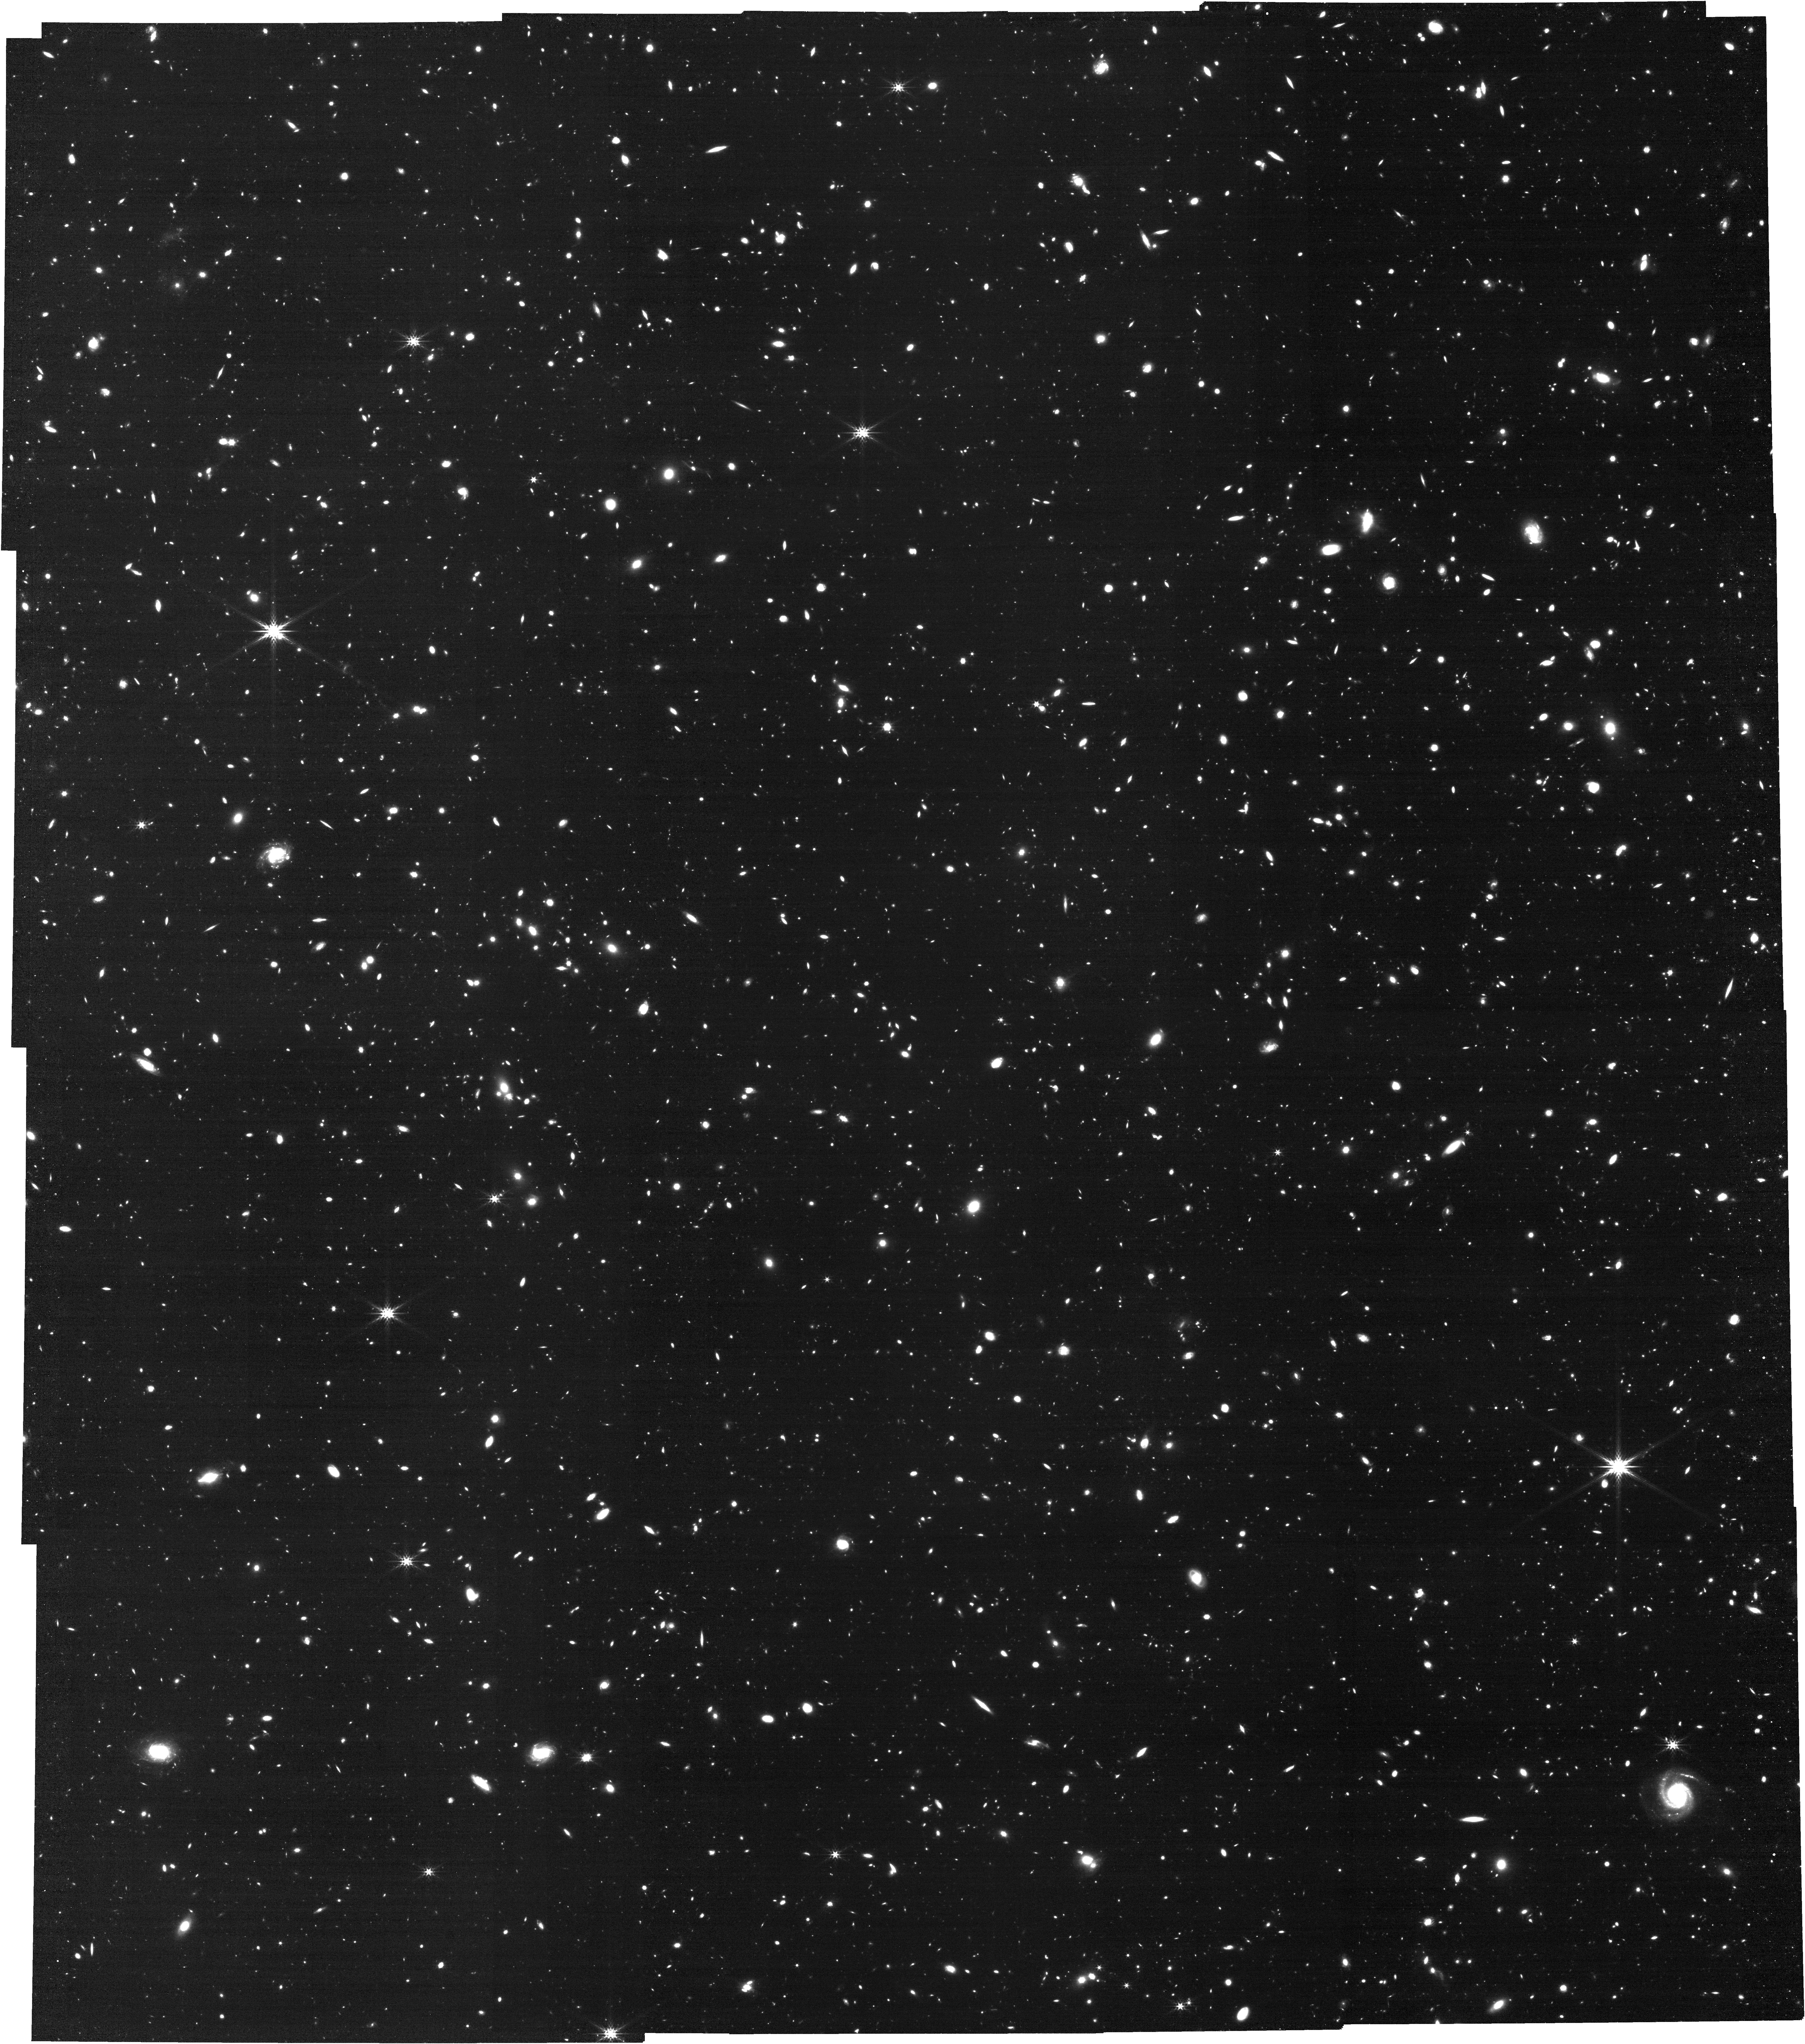
Target: GOODS-N-CENTER. Instrument: NIRCAM. Filter: F444W. Exposure: 2.1 h. Observation ID: jw07404-o001_t001_nircam_clear-f444w

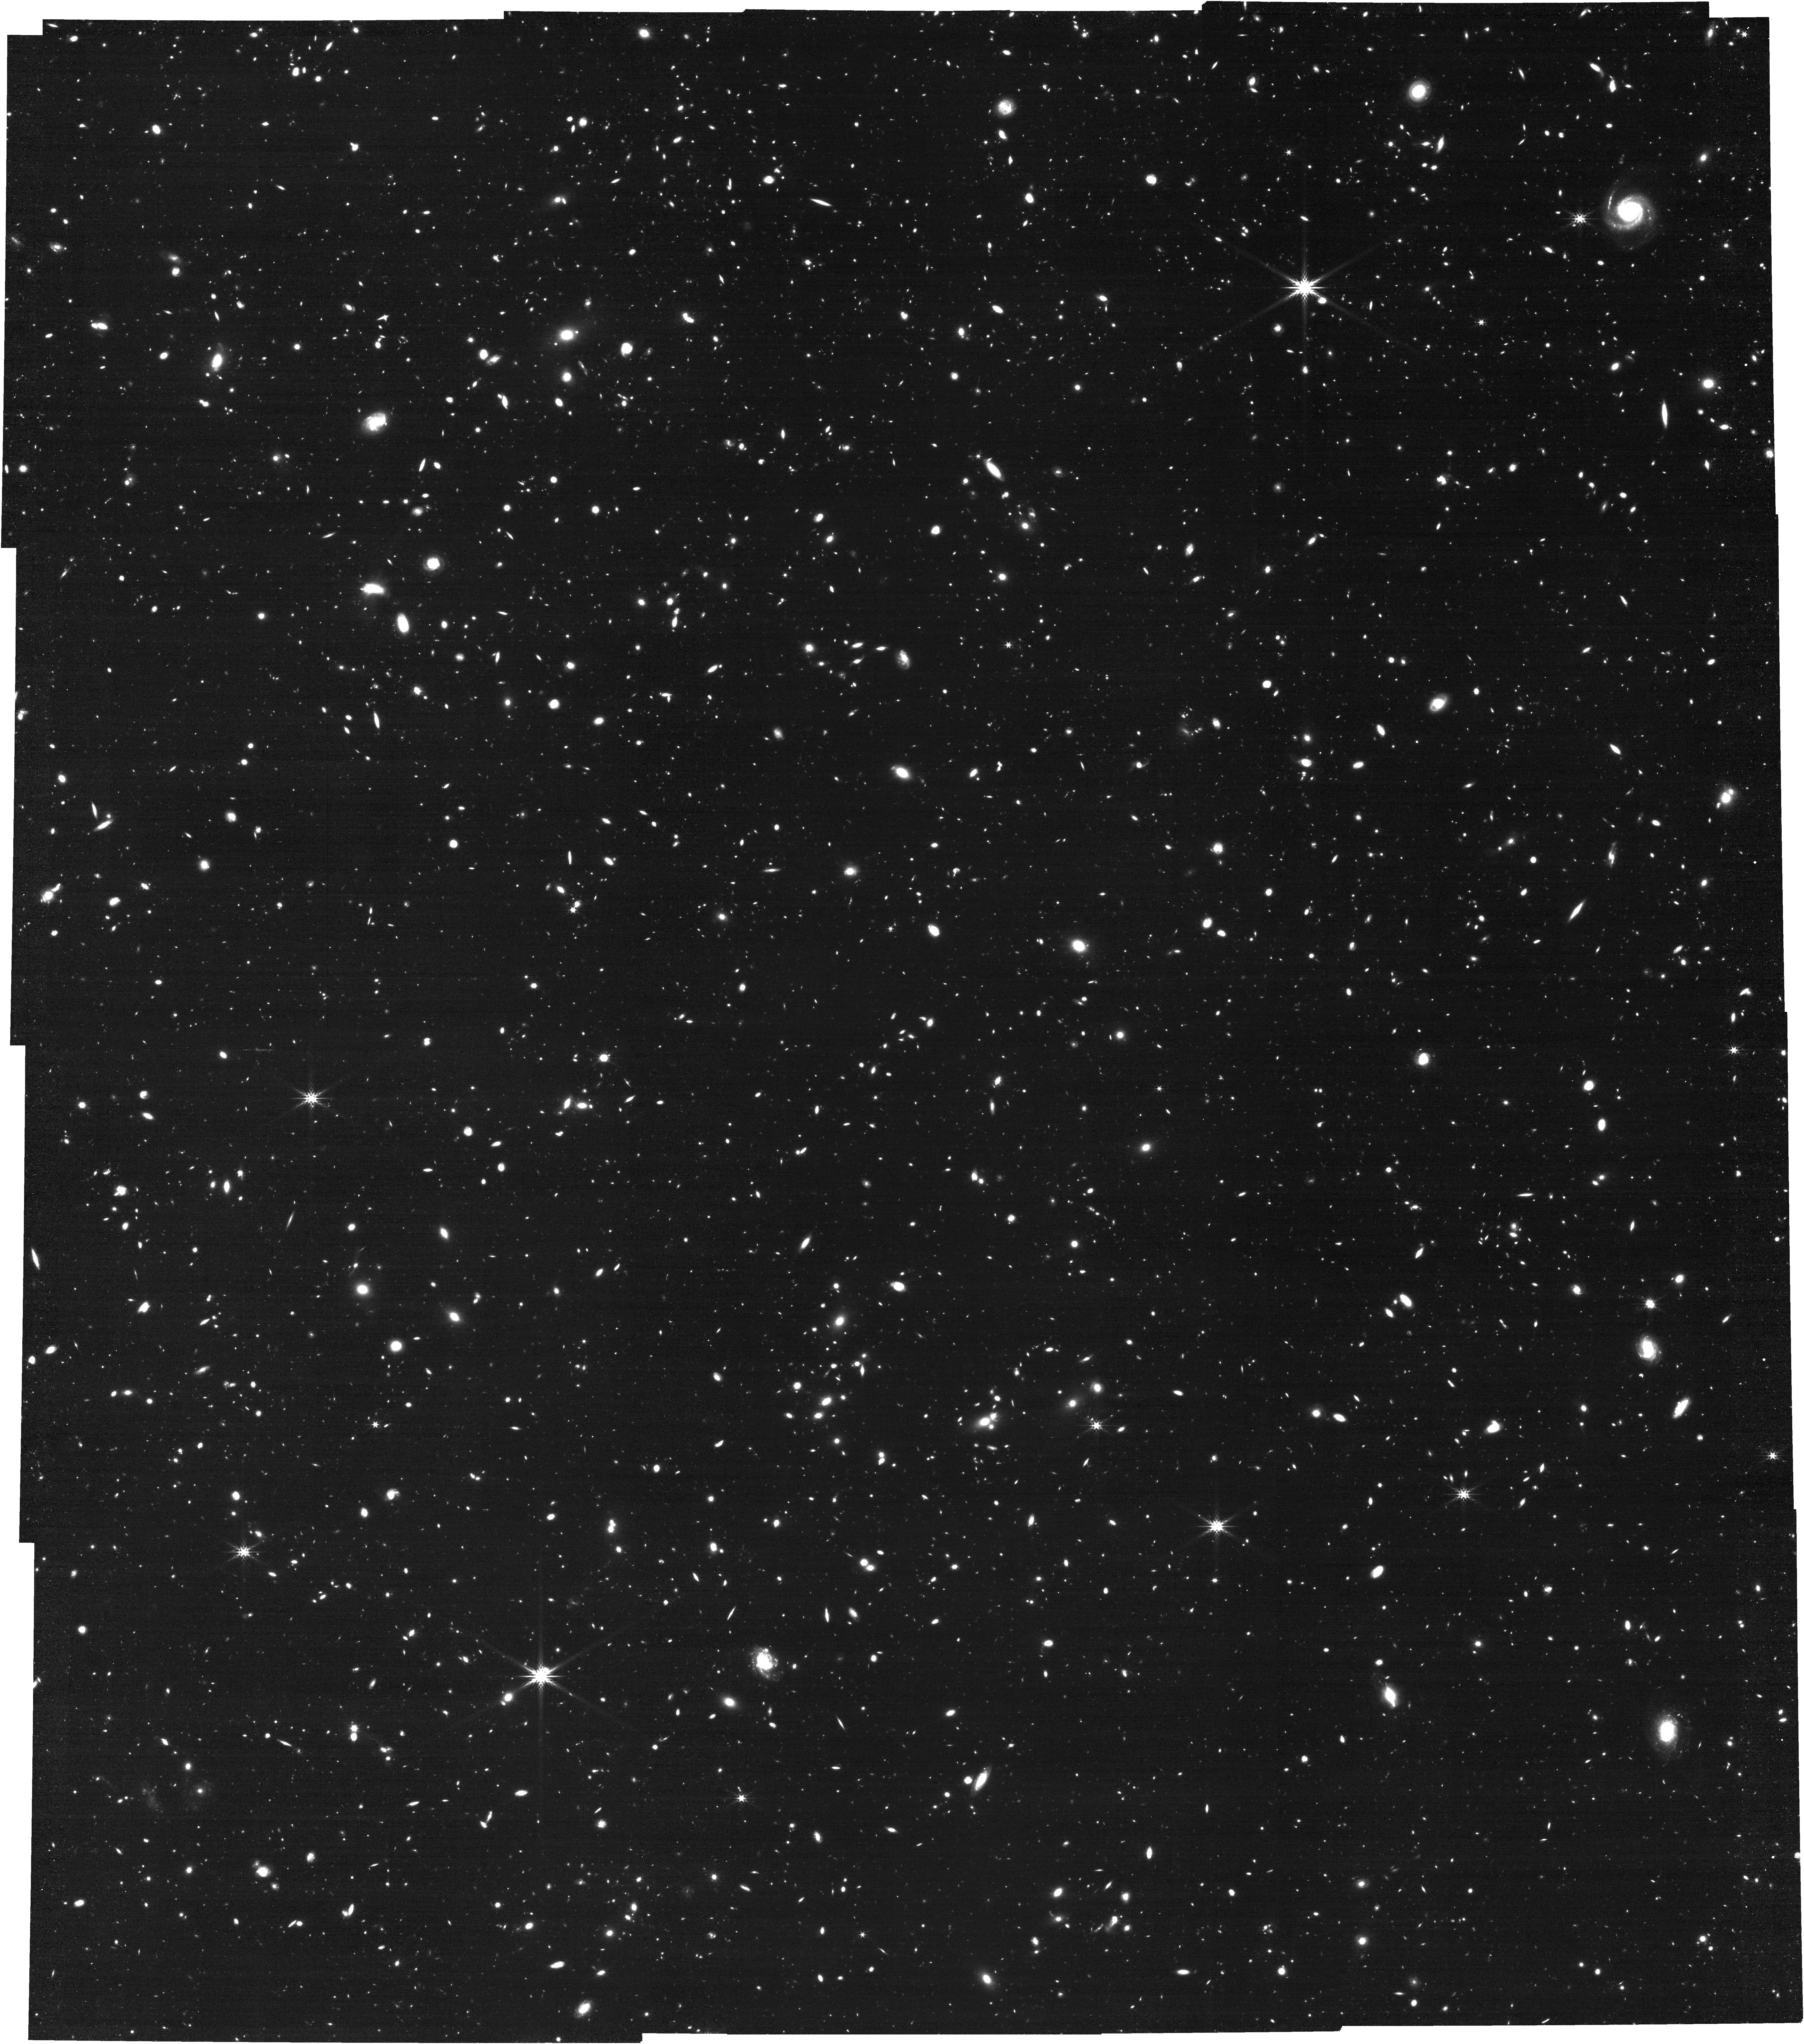
Target: GOODS-N-CENTER. Instrument: NIRCAM. Filter: F444W. Exposure: 2.1 h. Observation ID: jw07404-o003_t001_nircam_clear-f444w

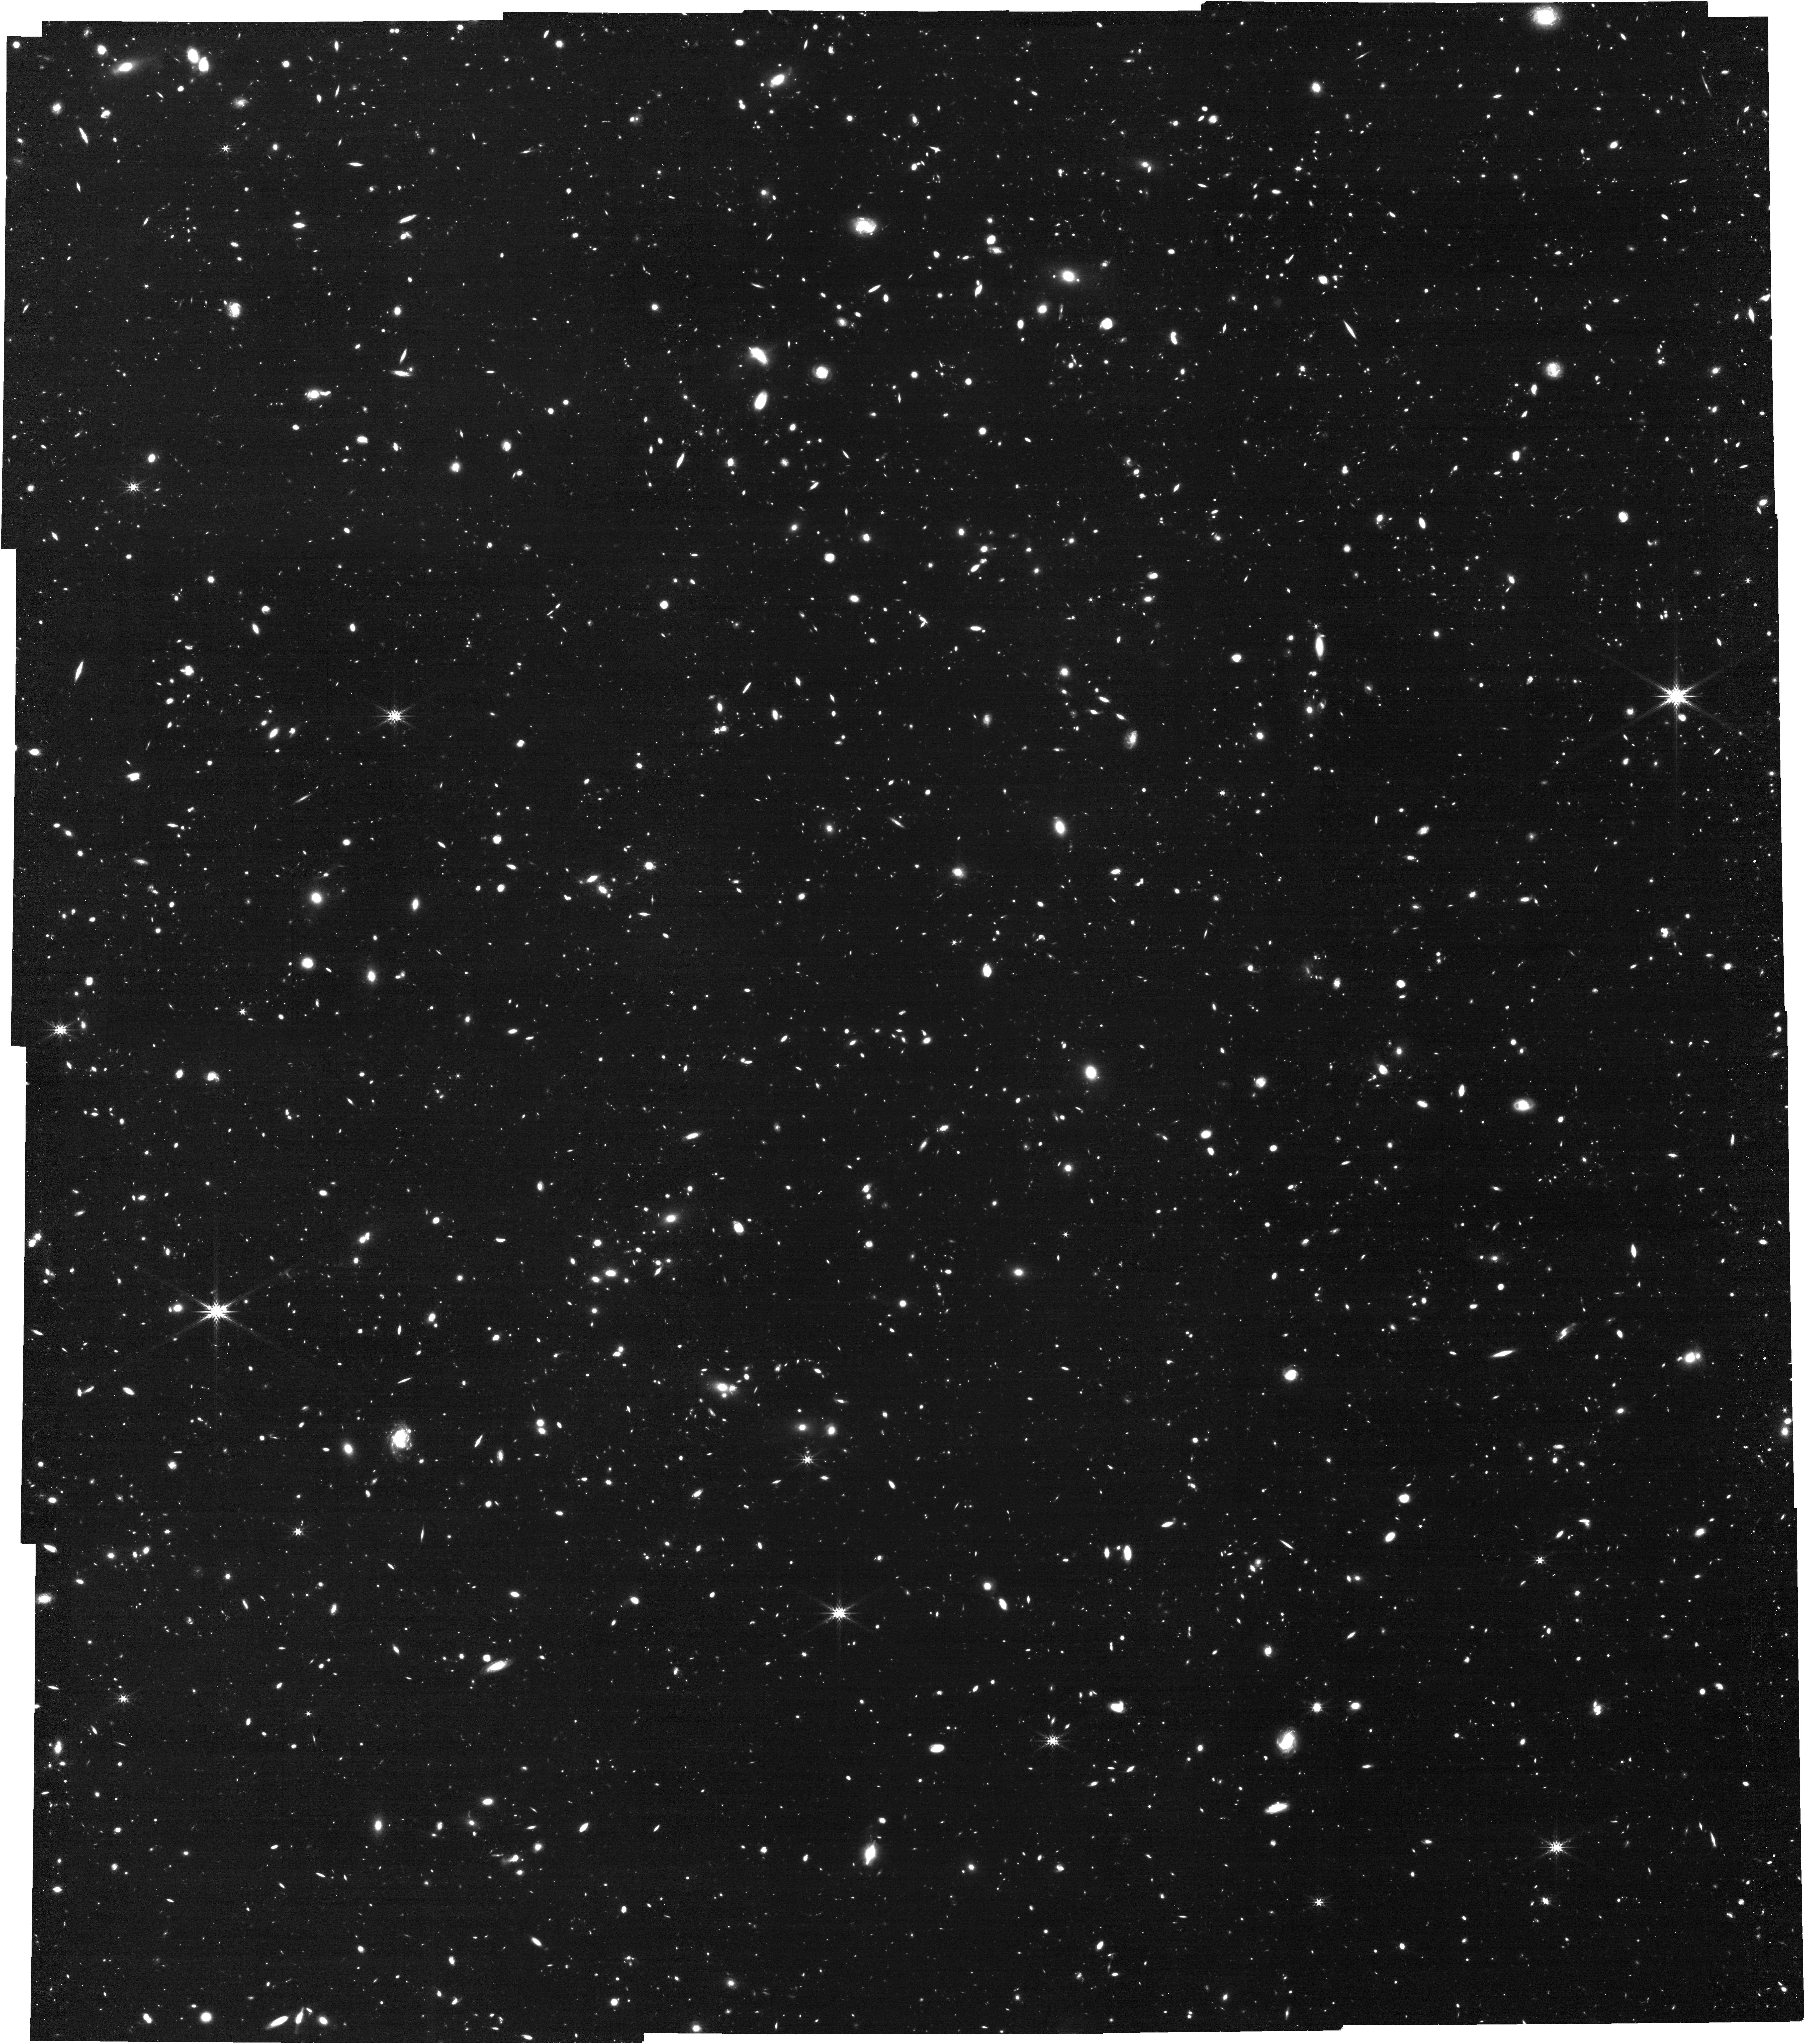
Target: GOODS-N-CENTER. Instrument: NIRCAM. Filter: F444W. Exposure: 2.1 h. Observation ID: jw07404-o002_t001_nircam_clear-f444w

How I wonder what you are -- do JWSTs Little Red Dots twinkle? Testing broad-line and continuum variability on week, month, and six-month timescales (PI: Naidu, Rohan)

JWST's ubiquitous Little Red Dots (LRDs) have been called the "biggest discovery in physics in 2023", and yet there is little consensus about what these compact, reddened objects with broad Balmer lines at z>5 actually are. If they are a new class of obscured AGN, what explains their peculiar SEDs, weak x-rays, and self- absorption in Balmer(!) lines? Do their apparent Balmer breaks mean they are massive galaxies that may one day end up as dense cores of ellipticals? Even with large samples and spectra in hand, no unified model is in sight -- we desperately need independent constraints. Here we propose TWINKLE, JWST's first systematic LRD monitoring campaign. AGN are variable on all observed timescales, whereas star-forming galaxies are steady, thereby allowing us to disentangle the LRD SED. We will revisit, thrice, the very first spectroscopic sample reported in Cycle 1 and exploit this long baseline to probe sustained changes as well as short-term stochasticity. With simultaneous NIRCam grism+imaging (the same setup as Cycle 1) we will directly probe the mysterious Balmer lines, as well as the perplexing rest-UV to optical continuum. Our efficient visits capturing 9 LRDs clustered on-sky in the GOODS-North legacy field are expected to guarantee at least 1 source with a >15% flux change in the AGN scenario, delivering a much needed breakthrough in the LRD puzzle. TWINKLE will collect grism spectra for every single source in its field of view from z~0-8, doubling the depth of the Cycle 1 data in a critical JWST legacy field, while piloting a unique spectroscopic time-domain survey that may reveal phenomena such as peculiar high-z supernovae and LRDs coming to life.